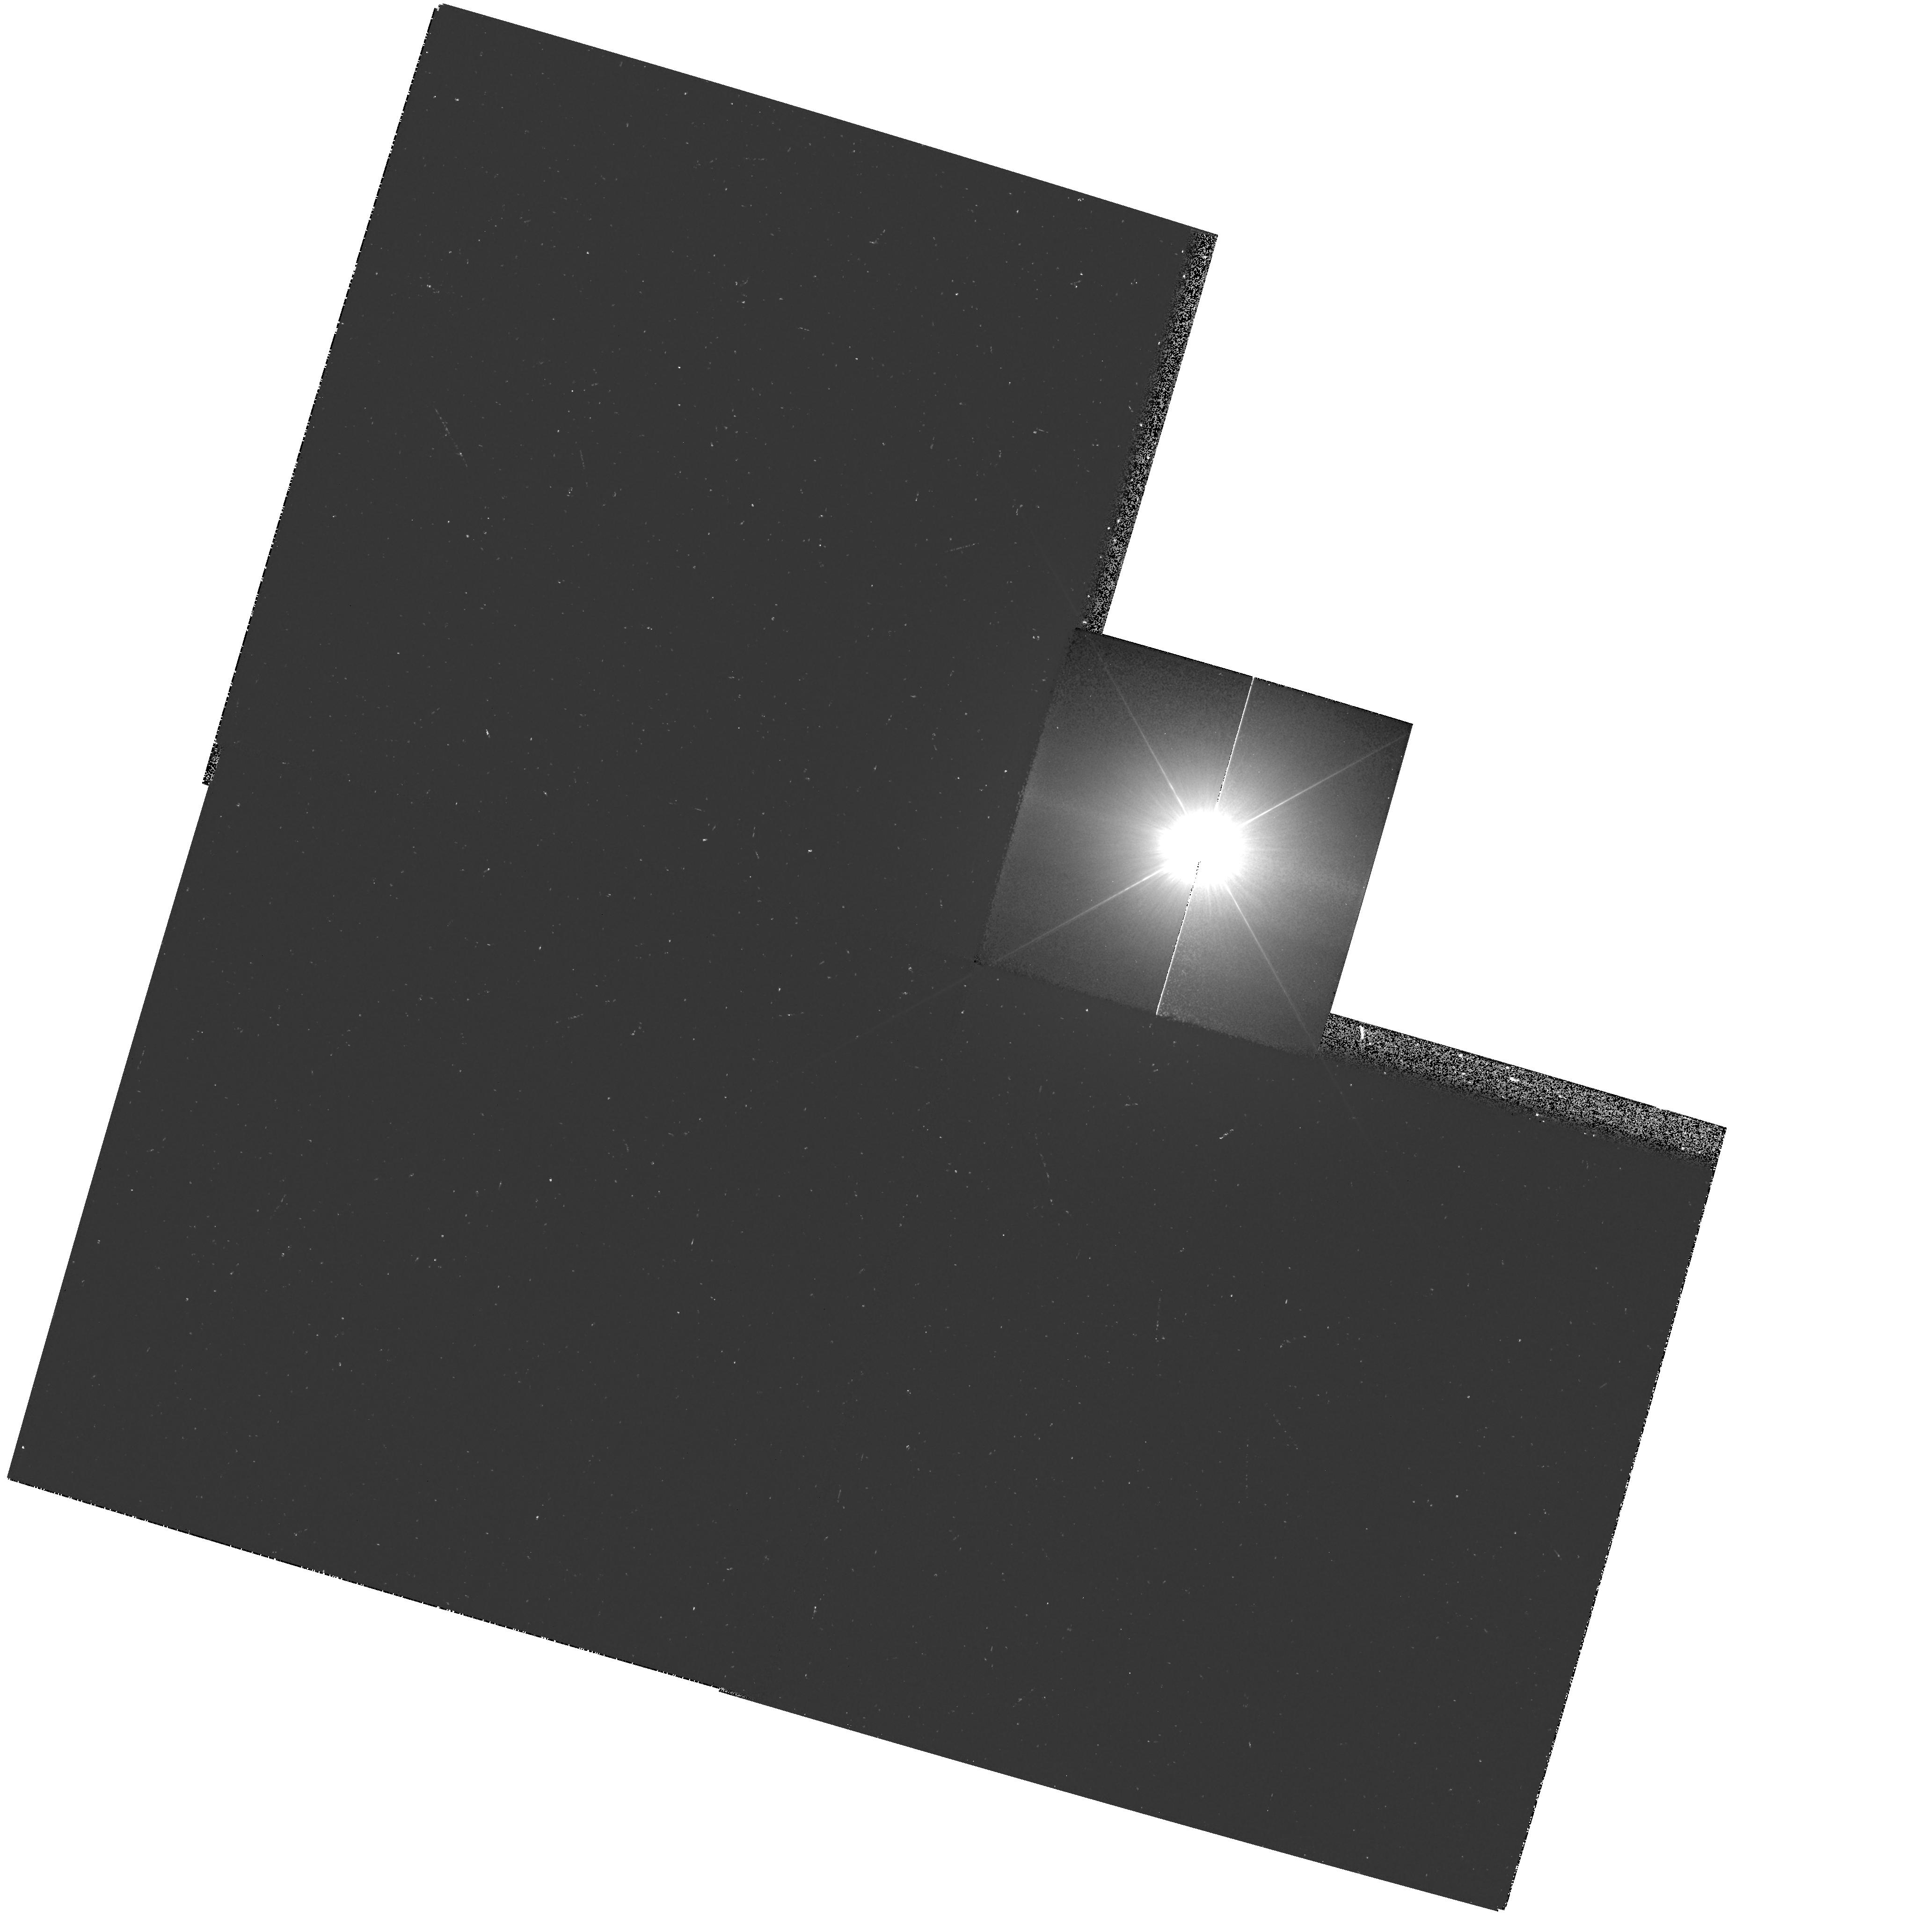
Target: PROCYON
Instrument: WFPC2/PC
Filter: F218W
Exposure: 15 min
Observation ID: hst_9227_01_wfpc2_pc_f218w_u6iz01

WFPC2 Observations of Astrophysically Important Visual Binaries (PI: Bond, Howard E.)

This is a continuation of a Cycle 7-8-9 Long-Term project. The program consists of annual or biannual WFPC2 or FGS observations of three visual binary stars that will ultimately yield fundamental astrophysical results, once their orbits and masses are determined. Our targets are the following: (1) Procyon (P=41 yr), for which our first WFPC2 images yielded an extremely accurate angular separation of the bright F star and its very faint white-dwarf companion. Combined with ground-based astrometry of the bright star, our observation significantly revised downward the derived masses, and brought Procyon A into excellent agreement with theoretical evolutionary tracks for the first time. The mass of Procyon B, however, implies a completely unexpected chemical composition for the white dwarf, and now poses a sharp evolutionary puzzle. With the continued monitoring proposed here, we will obtain masses to an accuracy of better than 1%, providing a testbed for theories of Sun-like stars and white dwarfs. (2) G 107-70, a close double white dwarf (P=19 yr) that promises to add two accurate masses to the tiny handful of white-dwarf masses that are directly known from dynamical measurements. (3) Mu Cas (P=21 yr), a famous metal -deficient G dwarf for which accurate masses will lead to the stars' helium contents, with cosmological implications.